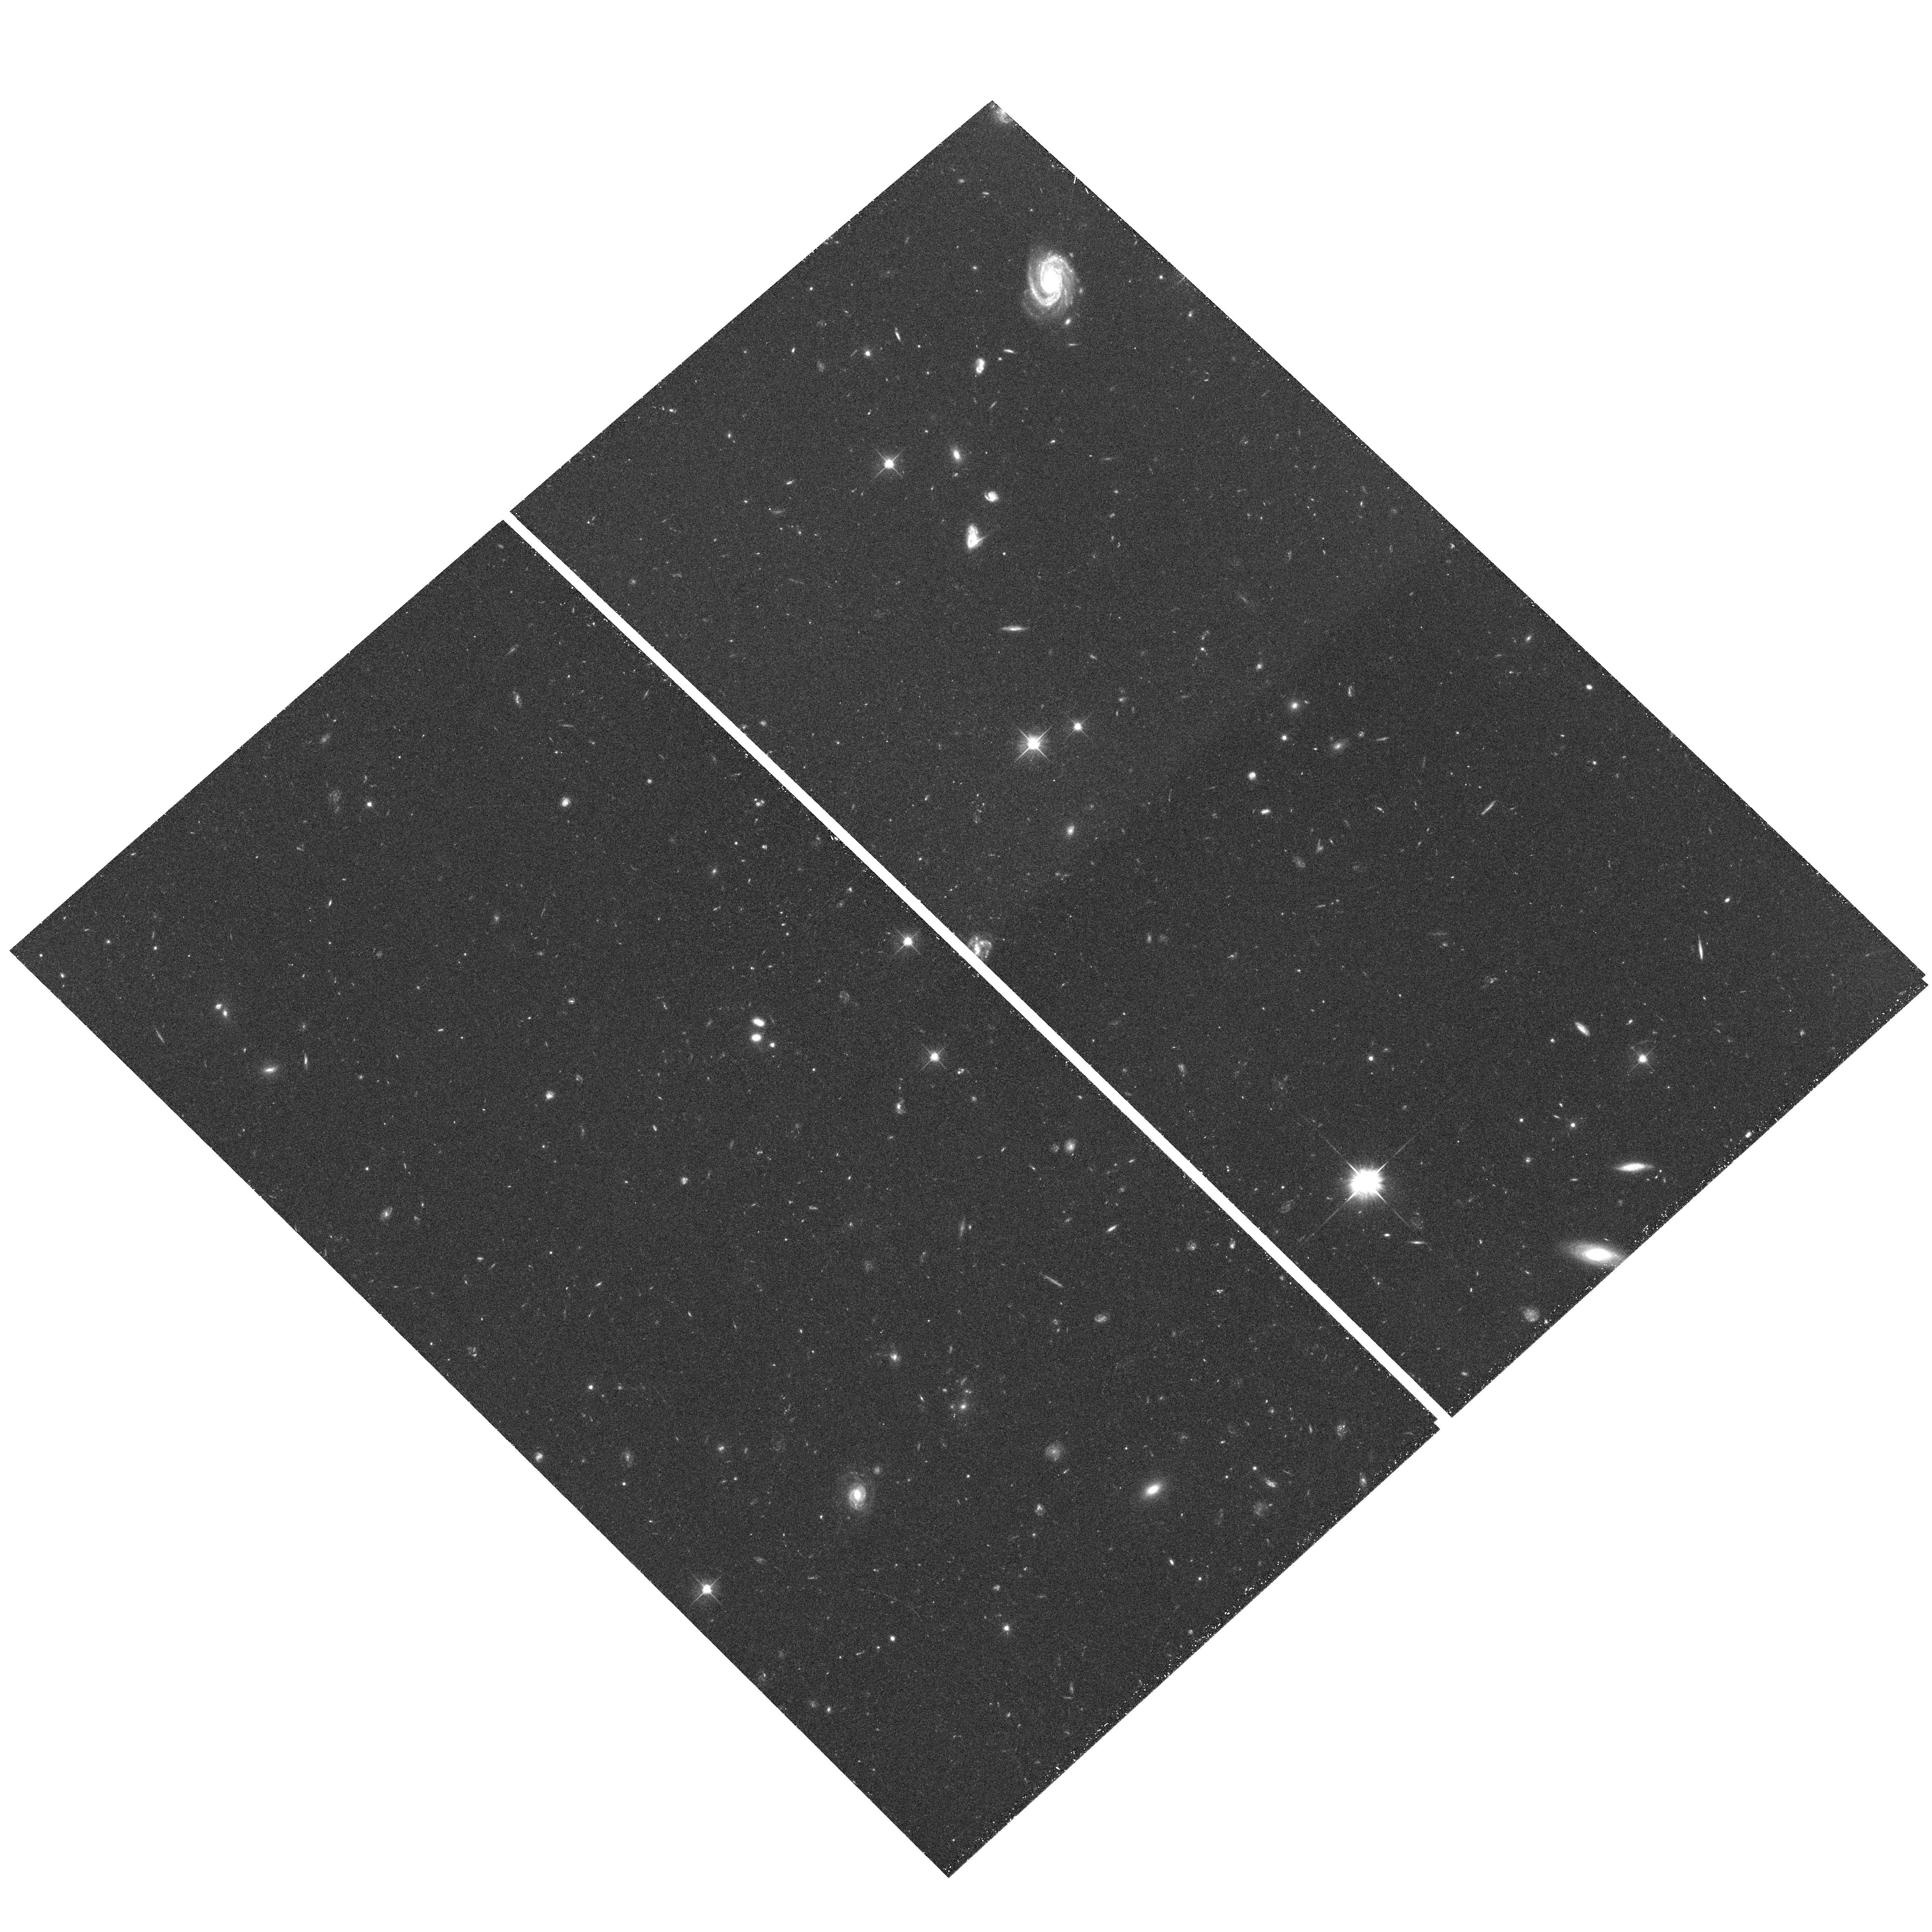
Target: field at RA 164.135°, Dec -3.767°. Instrument: ACS/WFC. Filter: F606W. Exposure: 36 min. Observation ID: hst_10196_60_acs_wfc_f606w_j90t60

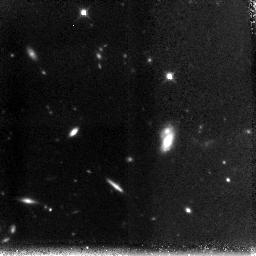
Target: MS1054-NIC-POS-8. Instrument: NICMOS/NIC3. Filter: F160W. Exposure: 1.5 h. Observation ID: n90t80010

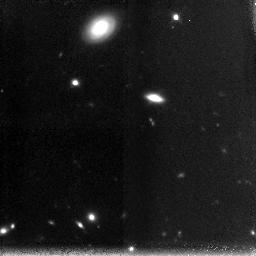
Target: MS1054-NIC-POS-9. Instrument: NICMOS/NIC3. Filter: F160W. Exposure: 1.5 h. Observation ID: n90t90010

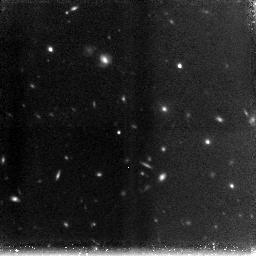
Target: MS1054-NIC-POS-3. Instrument: NICMOS/NIC3. Filter: F160W. Exposure: 1.5 h. Observation ID: n90t30010

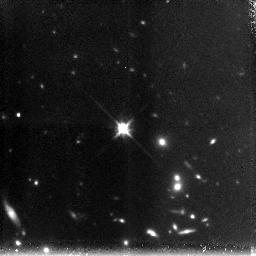
Target: MS1054-NIC-POS-4. Instrument: NICMOS/NIC3. Filter: F160W. Exposure: 1.5 h. Observation ID: n90t40010

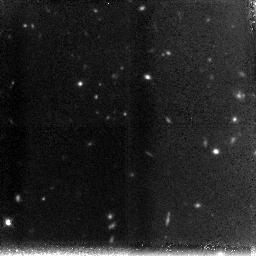
Target: MS1054-NIC-POS-2. Instrument: NICMOS/NIC3. Filter: F160W. Exposure: 1.5 h. Observation ID: n90t20010

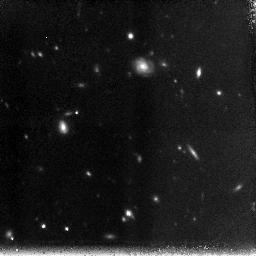
Target: MS1054-NIC-POS-5. Instrument: NICMOS/NIC3. Filter: F160W. Exposure: 1.5 h. Observation ID: n90t50010

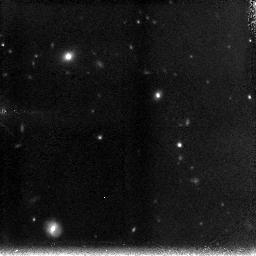
Target: MS1054-NIC-POS-6. Instrument: NICMOS/NIC3. Filter: F160W. Exposure: 1.5 h. Observation ID: n90t60010

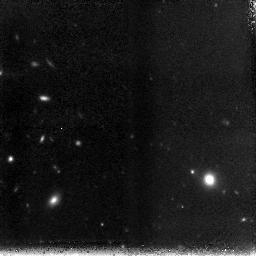
Target: MS1054-NIC-POS-7. Instrument: NICMOS/NIC3. Filter: F160W. Exposure: 1.5 h. Observation ID: n90t70010

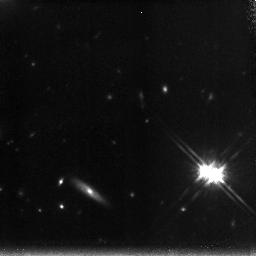
Target: MS1054-NIC-POS-1. Instrument: NICMOS/NIC3. Filter: F160W. Exposure: 1.5 h. Observation ID: n90t10010

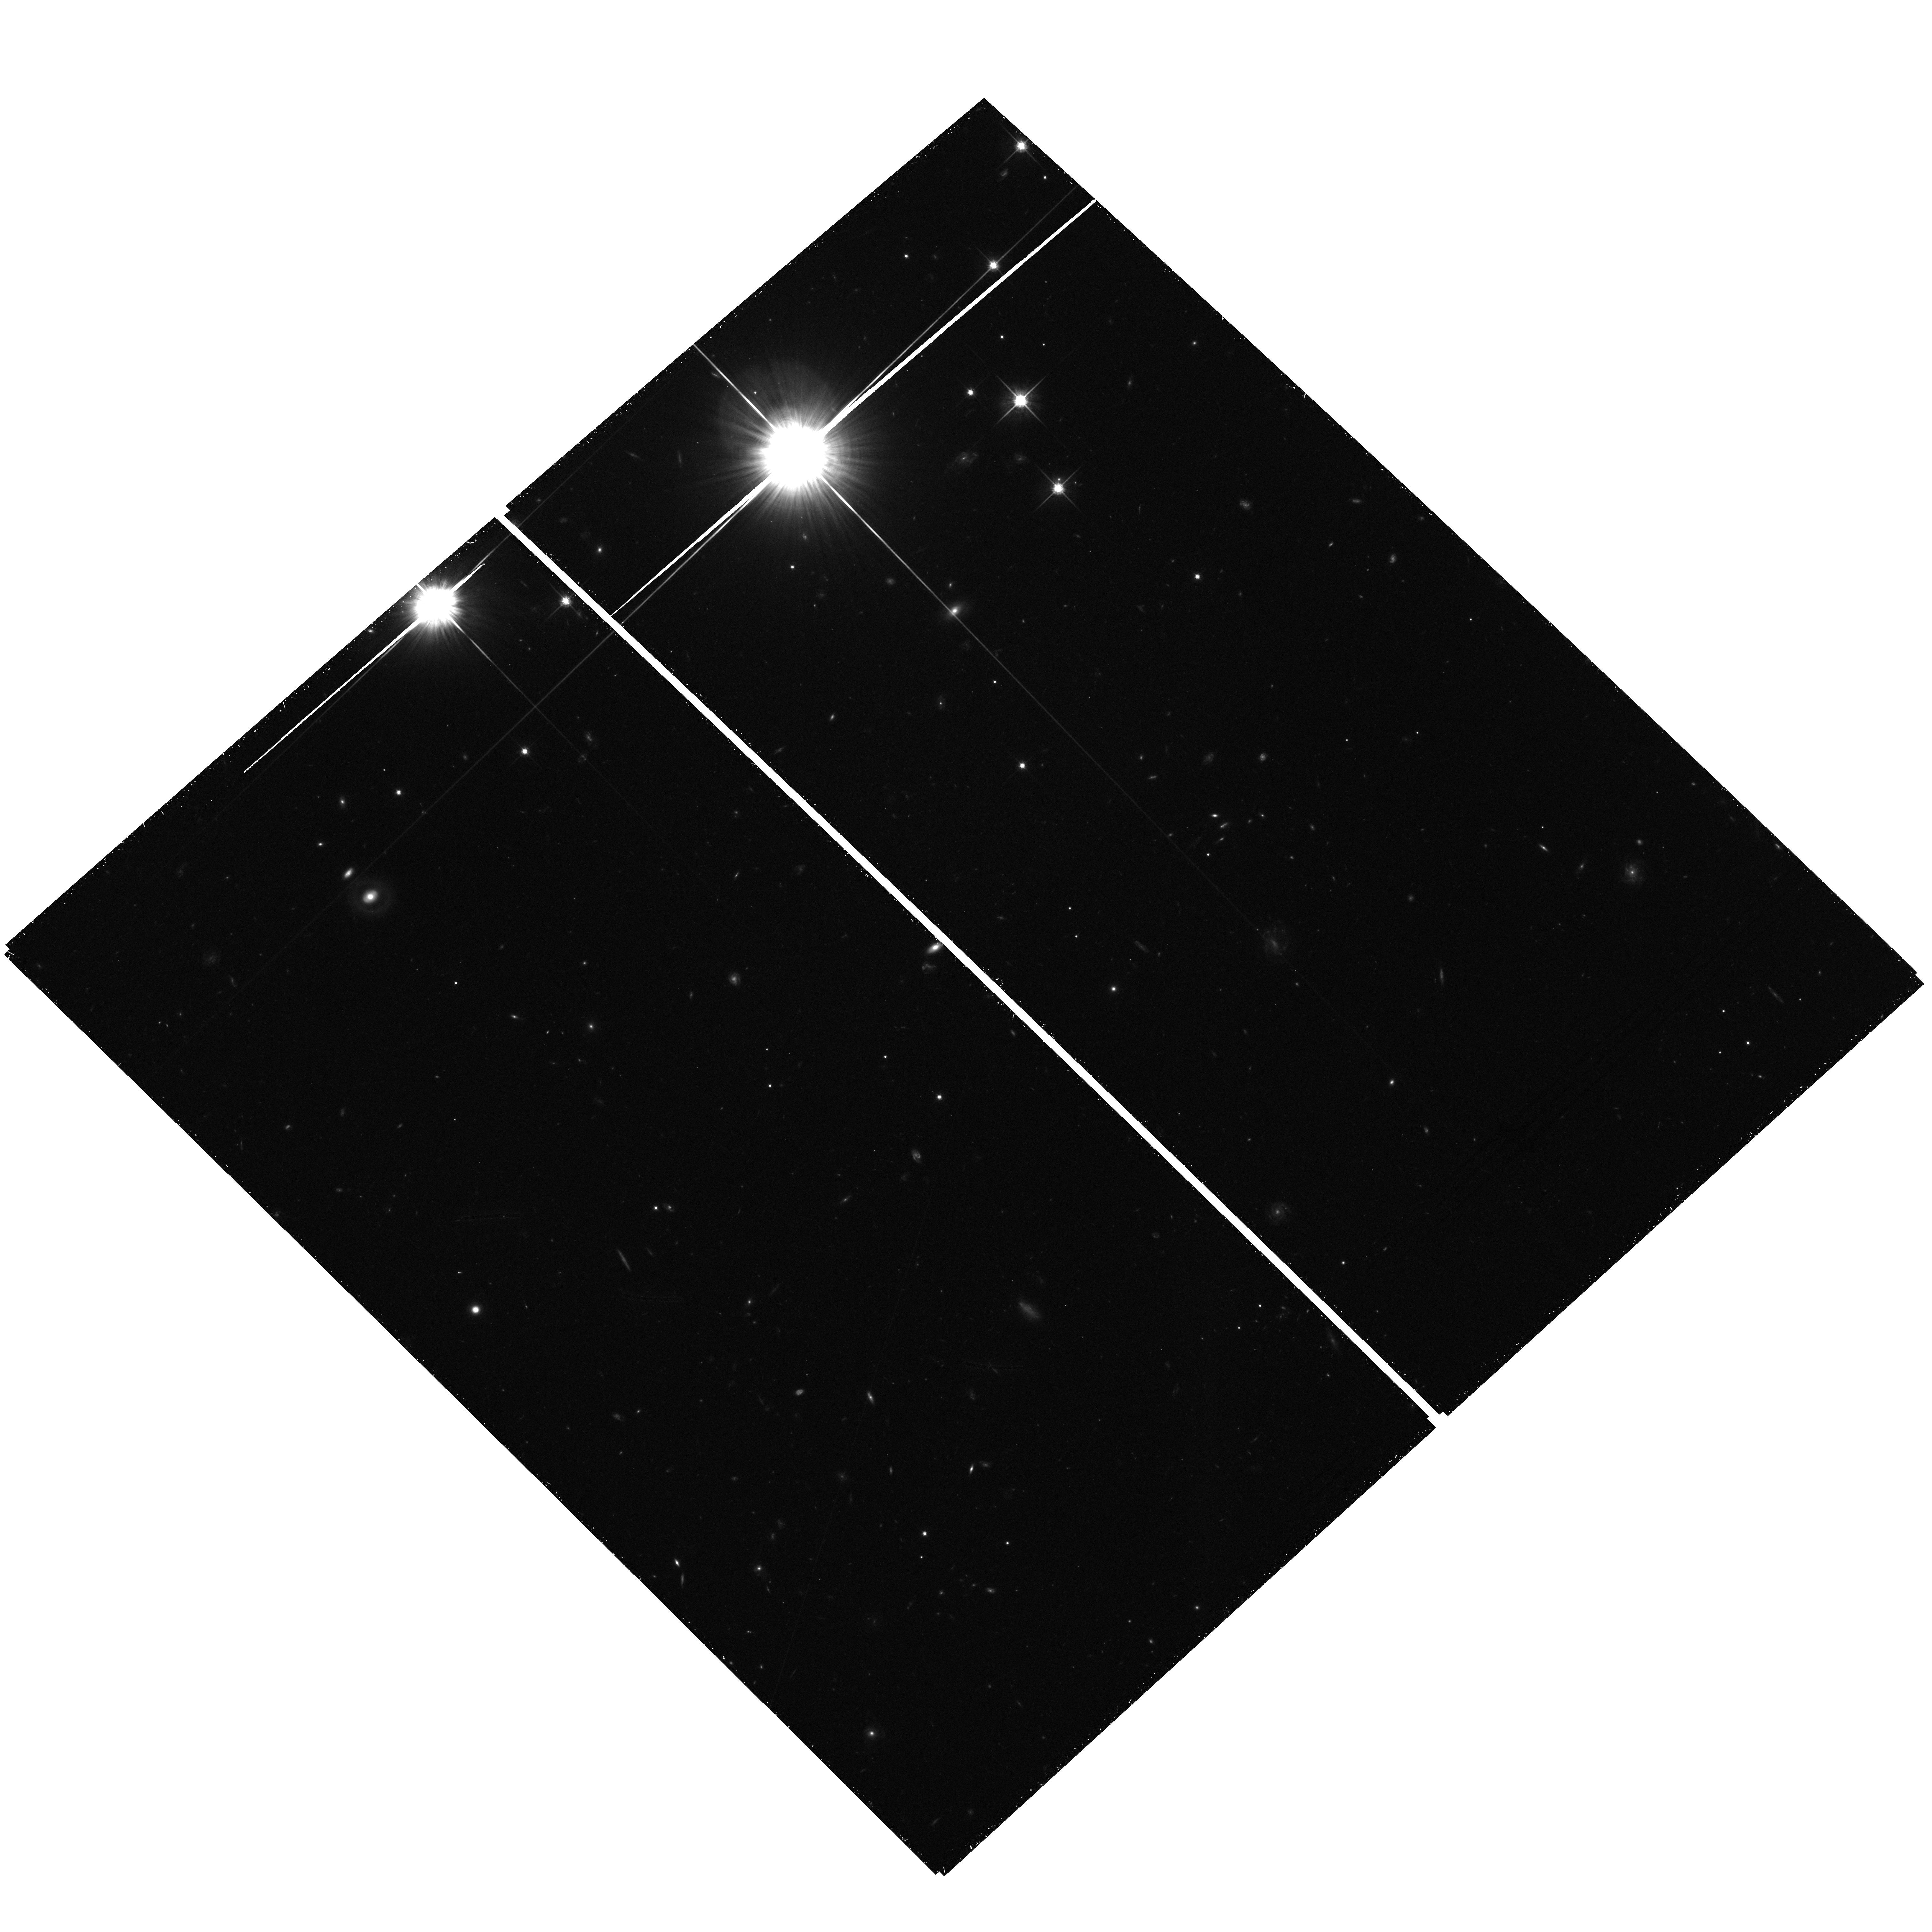
Target: field at RA 164.183°, Dec -3.738°. Instrument: ACS/WFC. Filter: F814W. Exposure: 36 min. Observation ID: hst_10196_90_acs_wfc_f814w_j90t90

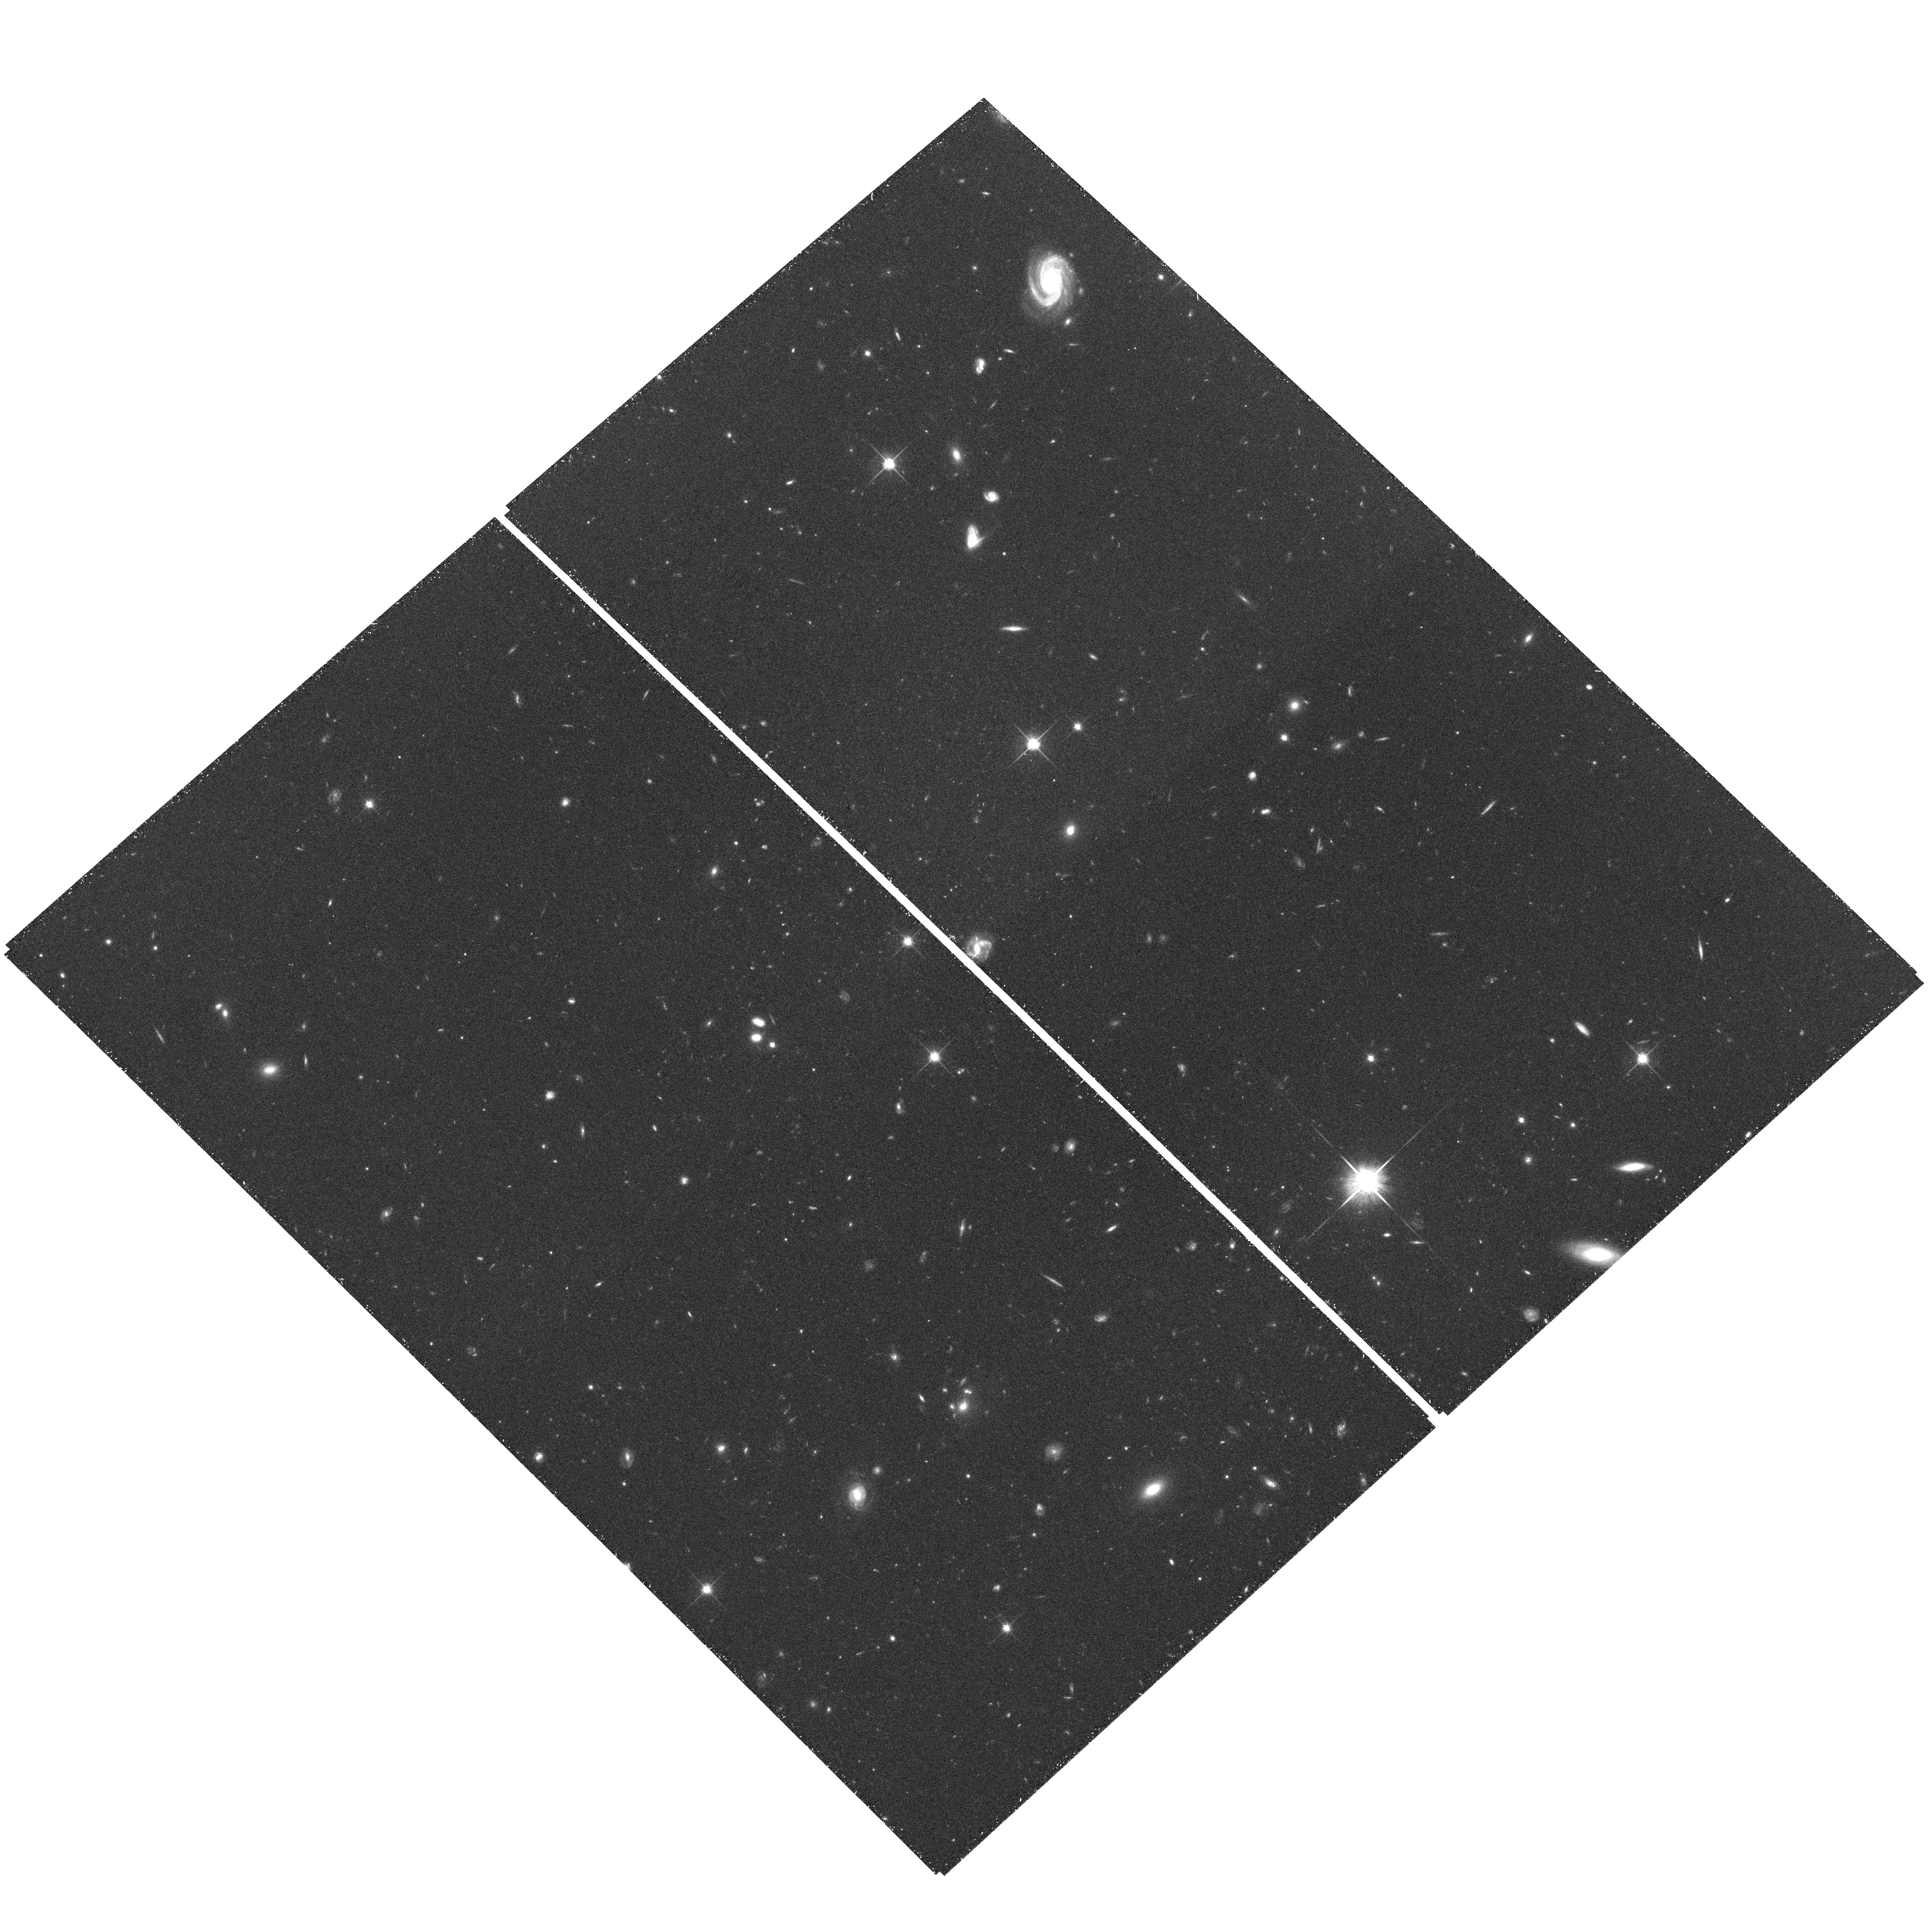
Target: field at RA 164.135°, Dec -3.767°. Instrument: ACS/WFC. Filter: F814W. Exposure: 36 min. Observation ID: hst_10196_60_acs_wfc_f814w_j90t60

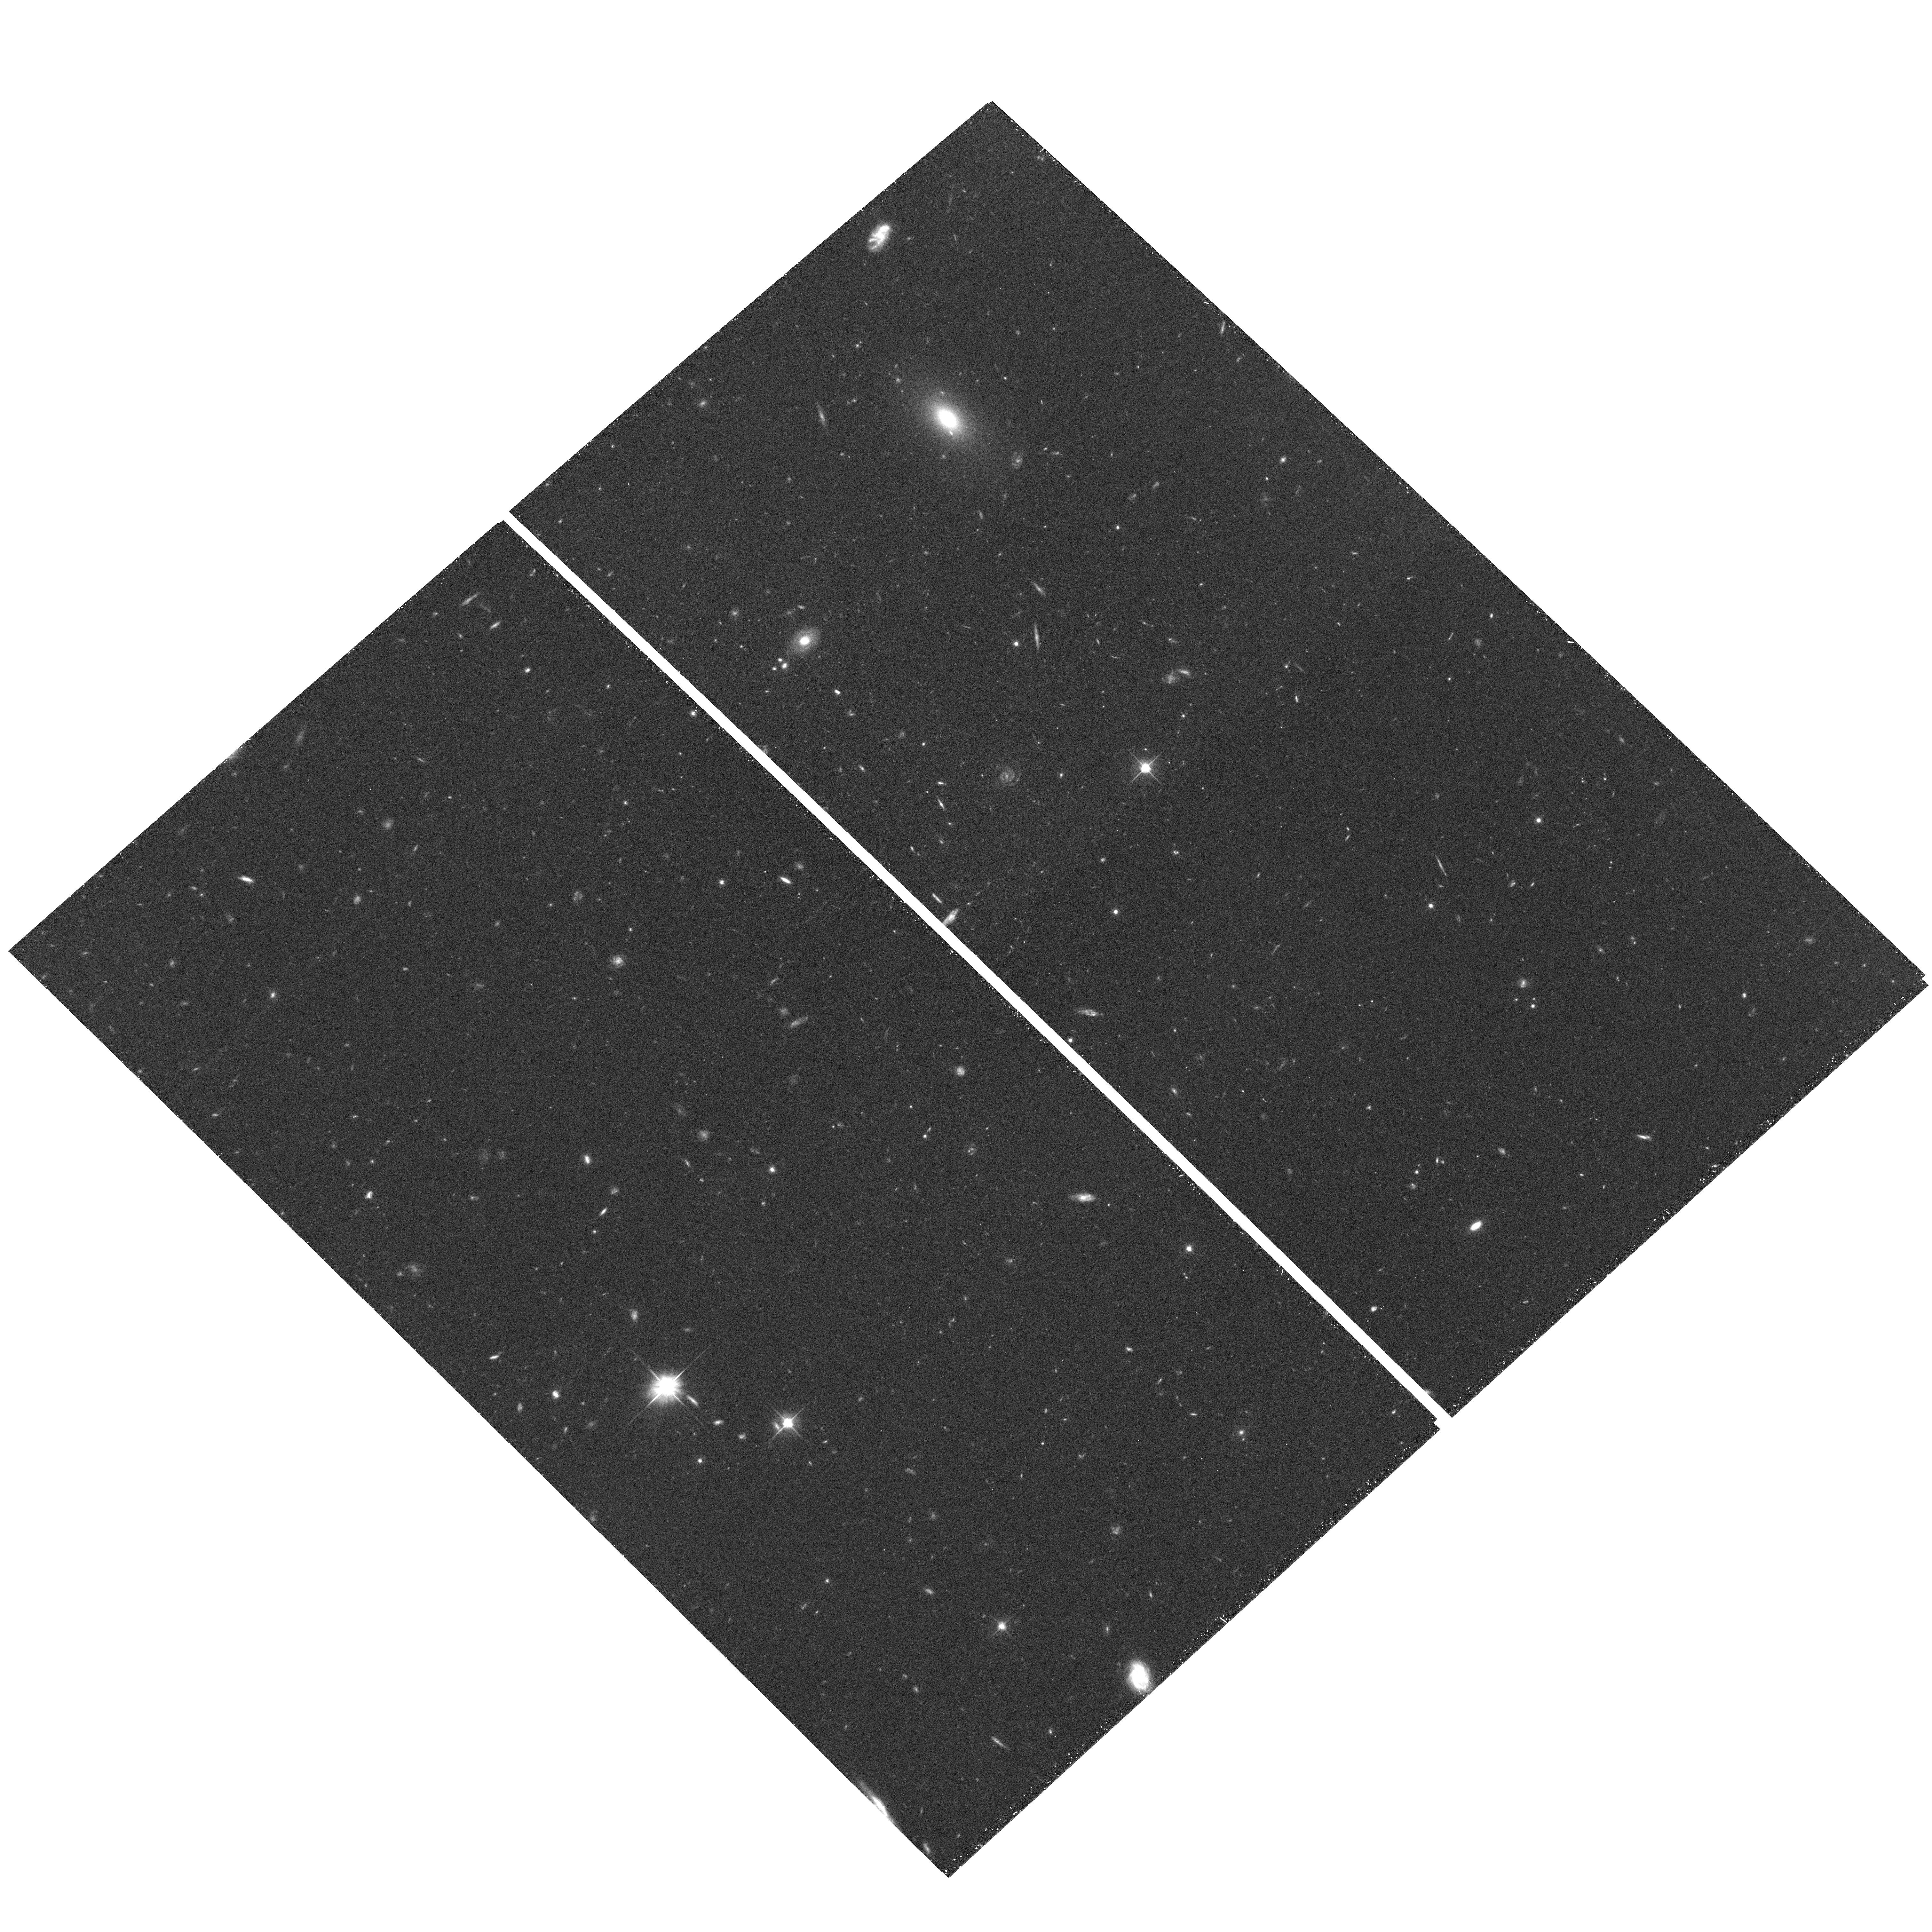
Target: field at RA 164.130°, Dec -3.686°. Instrument: ACS/WFC. Filter: F606W. Exposure: 36 min. Observation ID: hst_10196_10_acs_wfc_f606w_j90t10

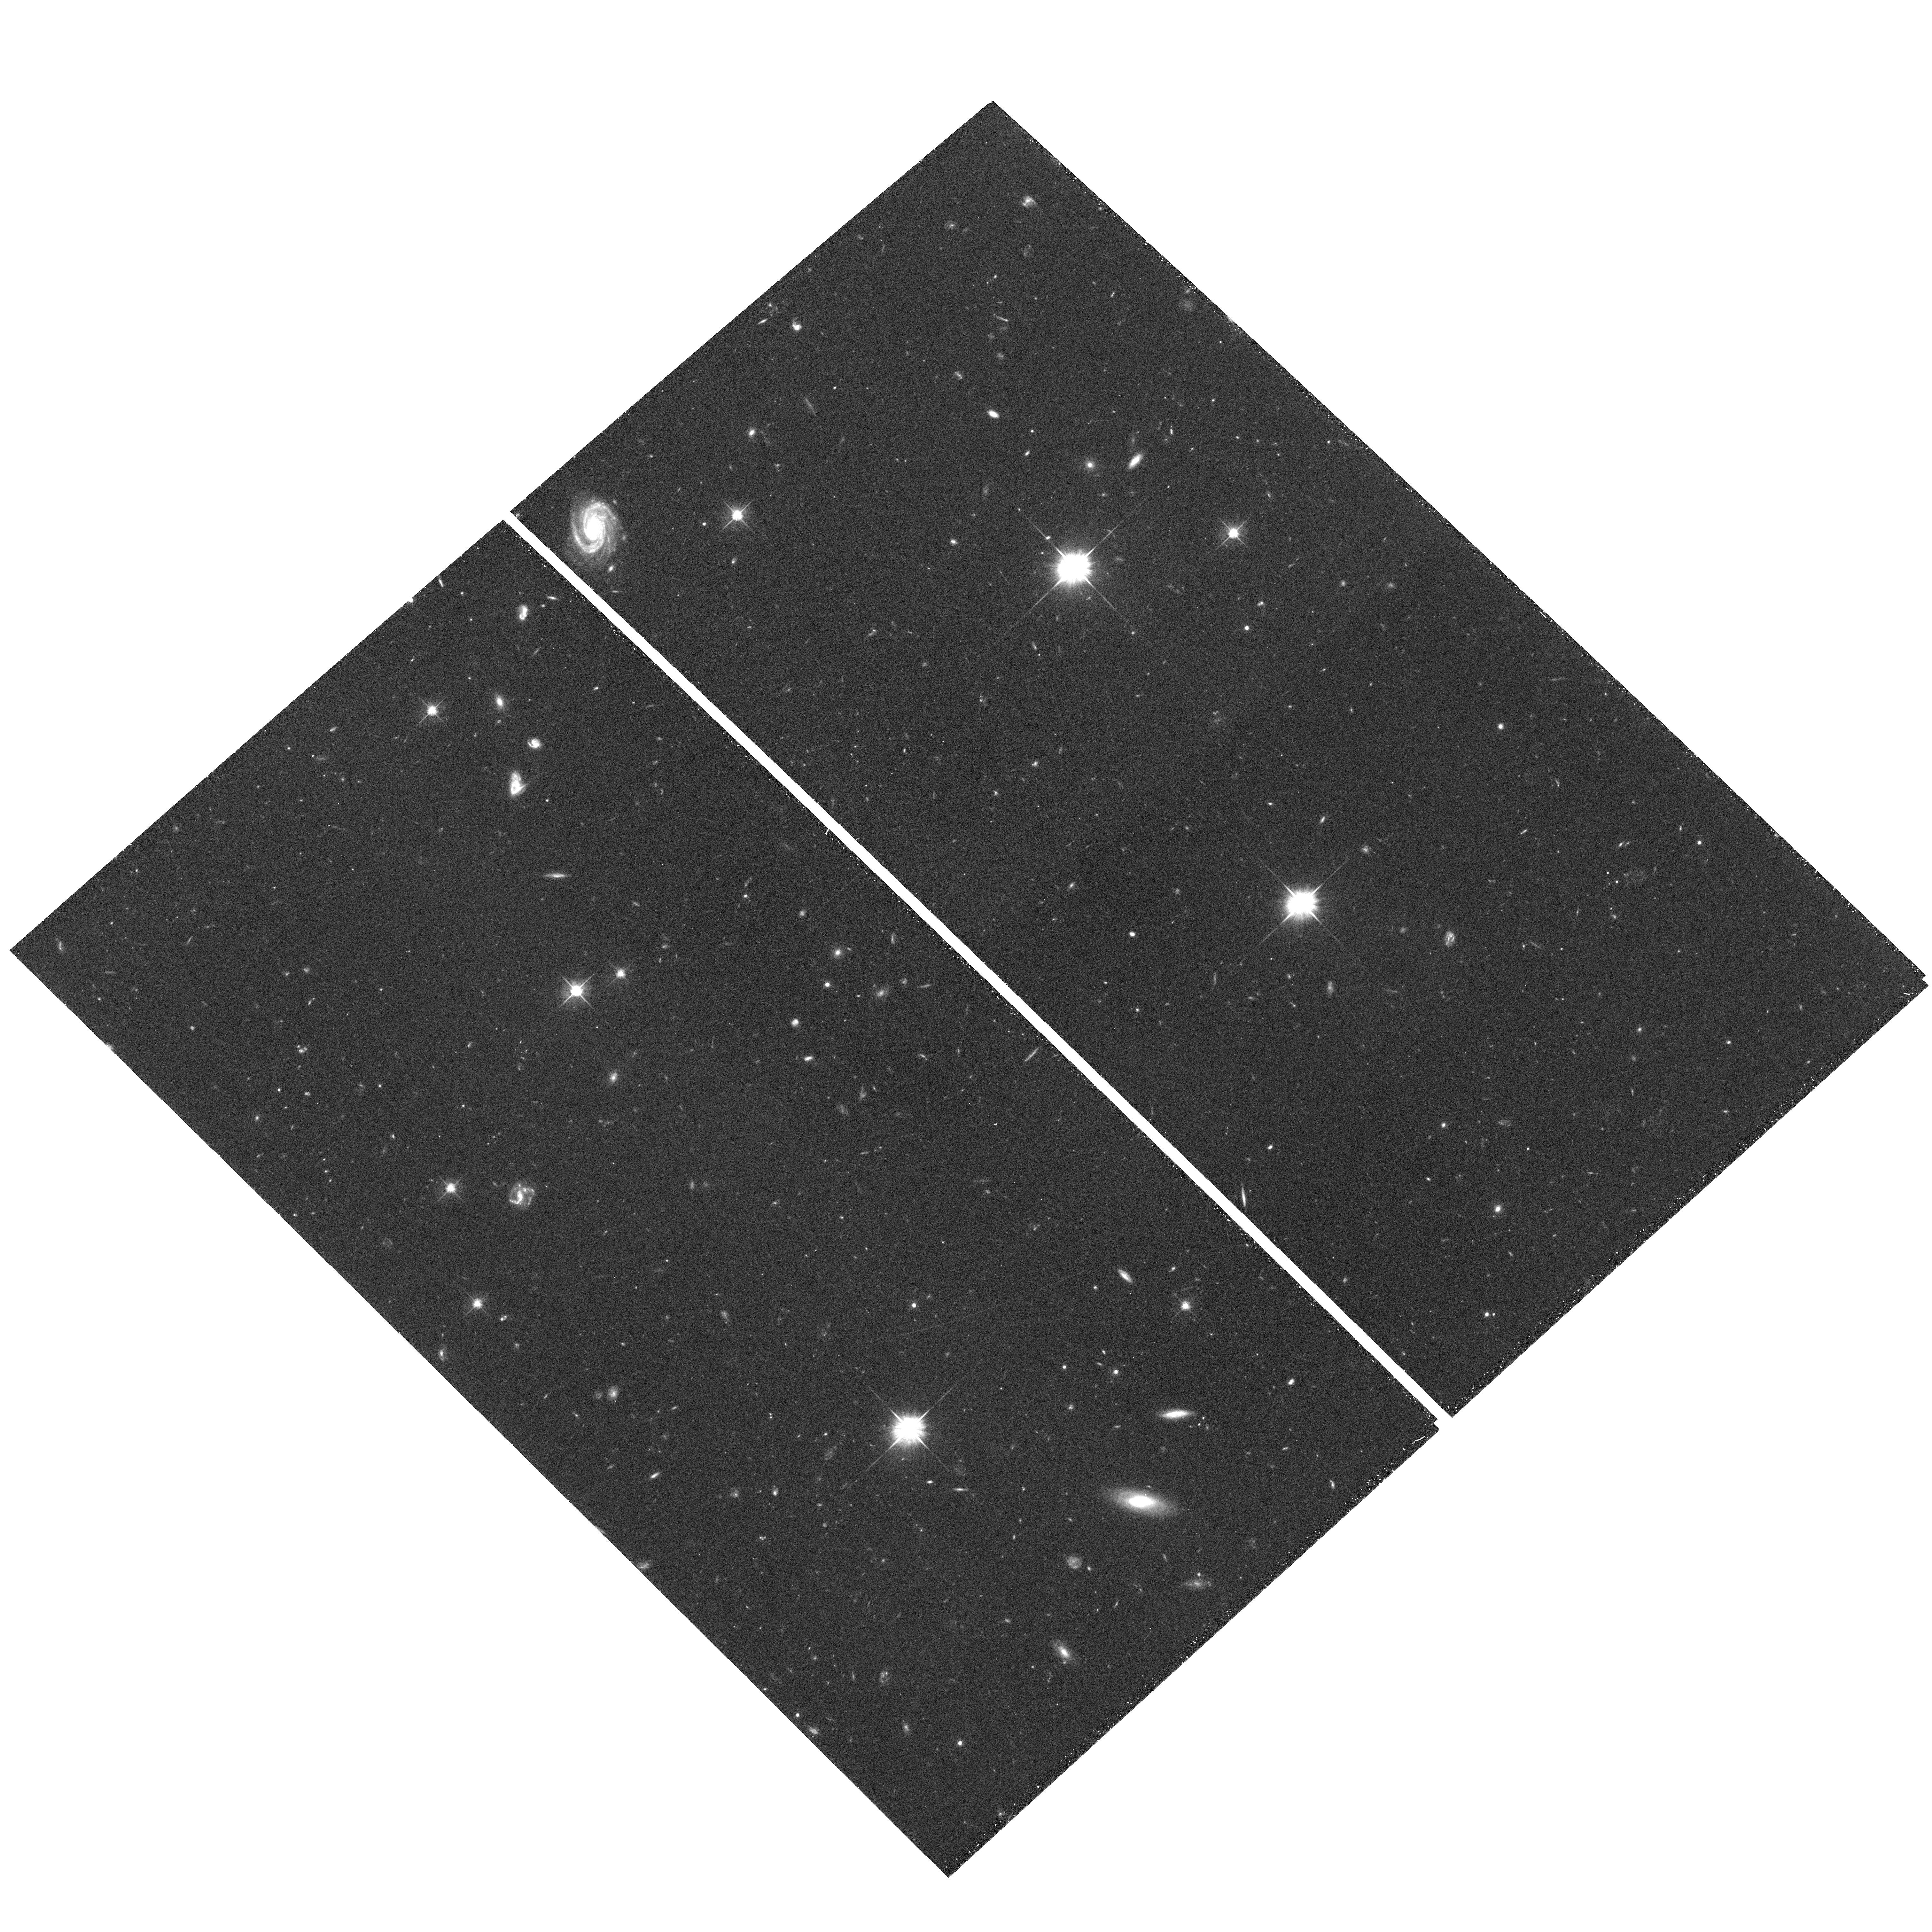
Target: field at RA 164.116°, Dec -3.756°. Instrument: ACS/WFC. Filter: F606W. Exposure: 36 min. Observation ID: hst_10196_70_acs_wfc_f606w_j90t70

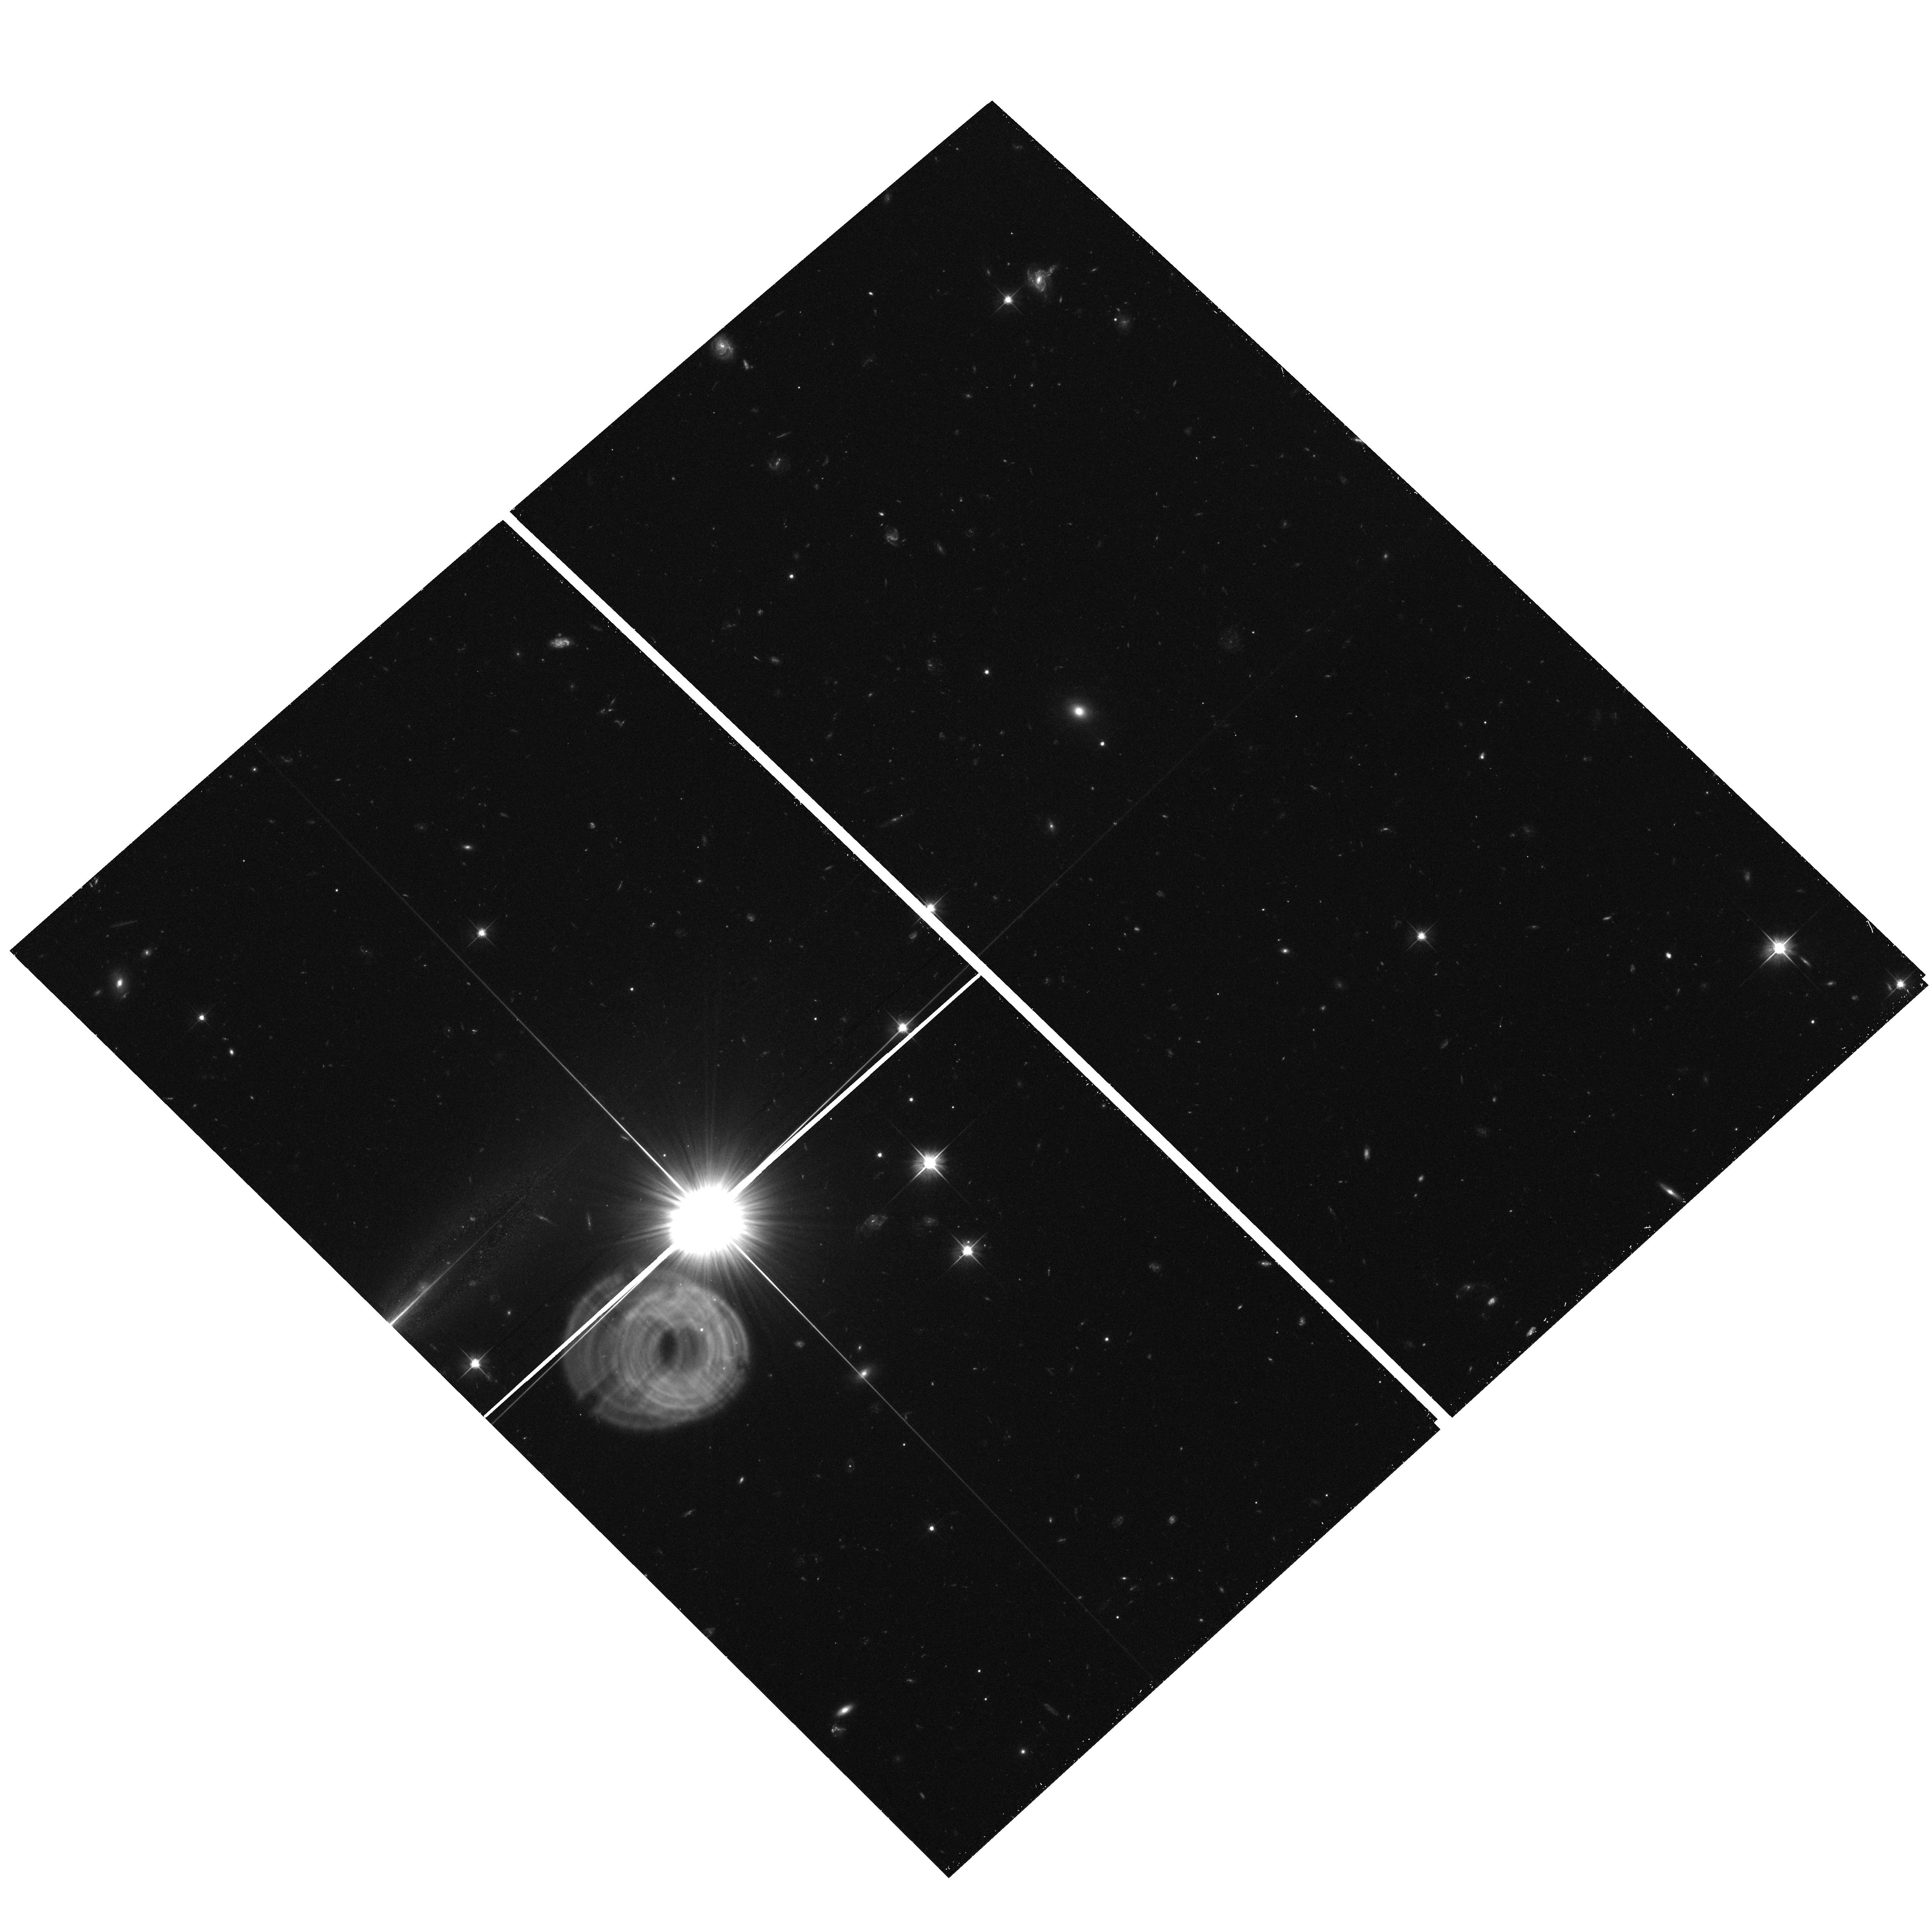
Target: field at RA 164.179°, Dec -3.705°. Instrument: ACS/WFC. Filter: F606W. Exposure: 36 min. Observation ID: hst_10196_30_acs_wfc_f606w_j90t30

Morphologies of a new class of rest-frame optical selected high redshift galaxies (PI: Franx, Marijn)

We have obtained deep very Js, H, Ks imaging with the VLT of two fields with excellent optical imaging, in order to study high redshift galaxies. Using these Near-IR images, we identified a class of galaxies with Js - Ks color larger than 2.3. Photometric redshifts and spectroscopic follow-up showed that their mean redshift is 2.5 +- 0.7. These galaxies are complementary to Lyman break selected galaxies: the overlap is minimal, and the rest-frame optical colors of the Js-Ks selected galaxies are much redder. Their contribution to the stellar mass density is comparable to that of Lyman breaks in our fields. SED fits and Near-IR spectroscopy of the Js-Ks selected galaxies indicate median ages between 1 and 2 Gyr, a factor of 3-5 older than the ages of Lyman break galaxies estimated by similar methods. They are likely the oldest galaxies at z=2.5, and may be evolving into the most massive galaxies at z=0. We propose to obtain images of the spectroscopically confirmed Js-Ks galaxies with the NICMOS/NIC3 camera in the H band. These galaxies lie the field of MS1054-03, for which we have excellent groundbased and HST optical imaging. The increased depth and spatial resolution of the NICMOS imaging will allow us to determine the restframe optical morphologies of the Js - Ks galaxies, in order to study their intensity profiles and regularity, to decompose the largest galaxies in bulges and disks, to measure scale lengths, and to look for evidence of merging and recent star formation. This study would provide us unique insight into the nature of these red galaxies, their evolutionary history and their likely descendants at low redshift.